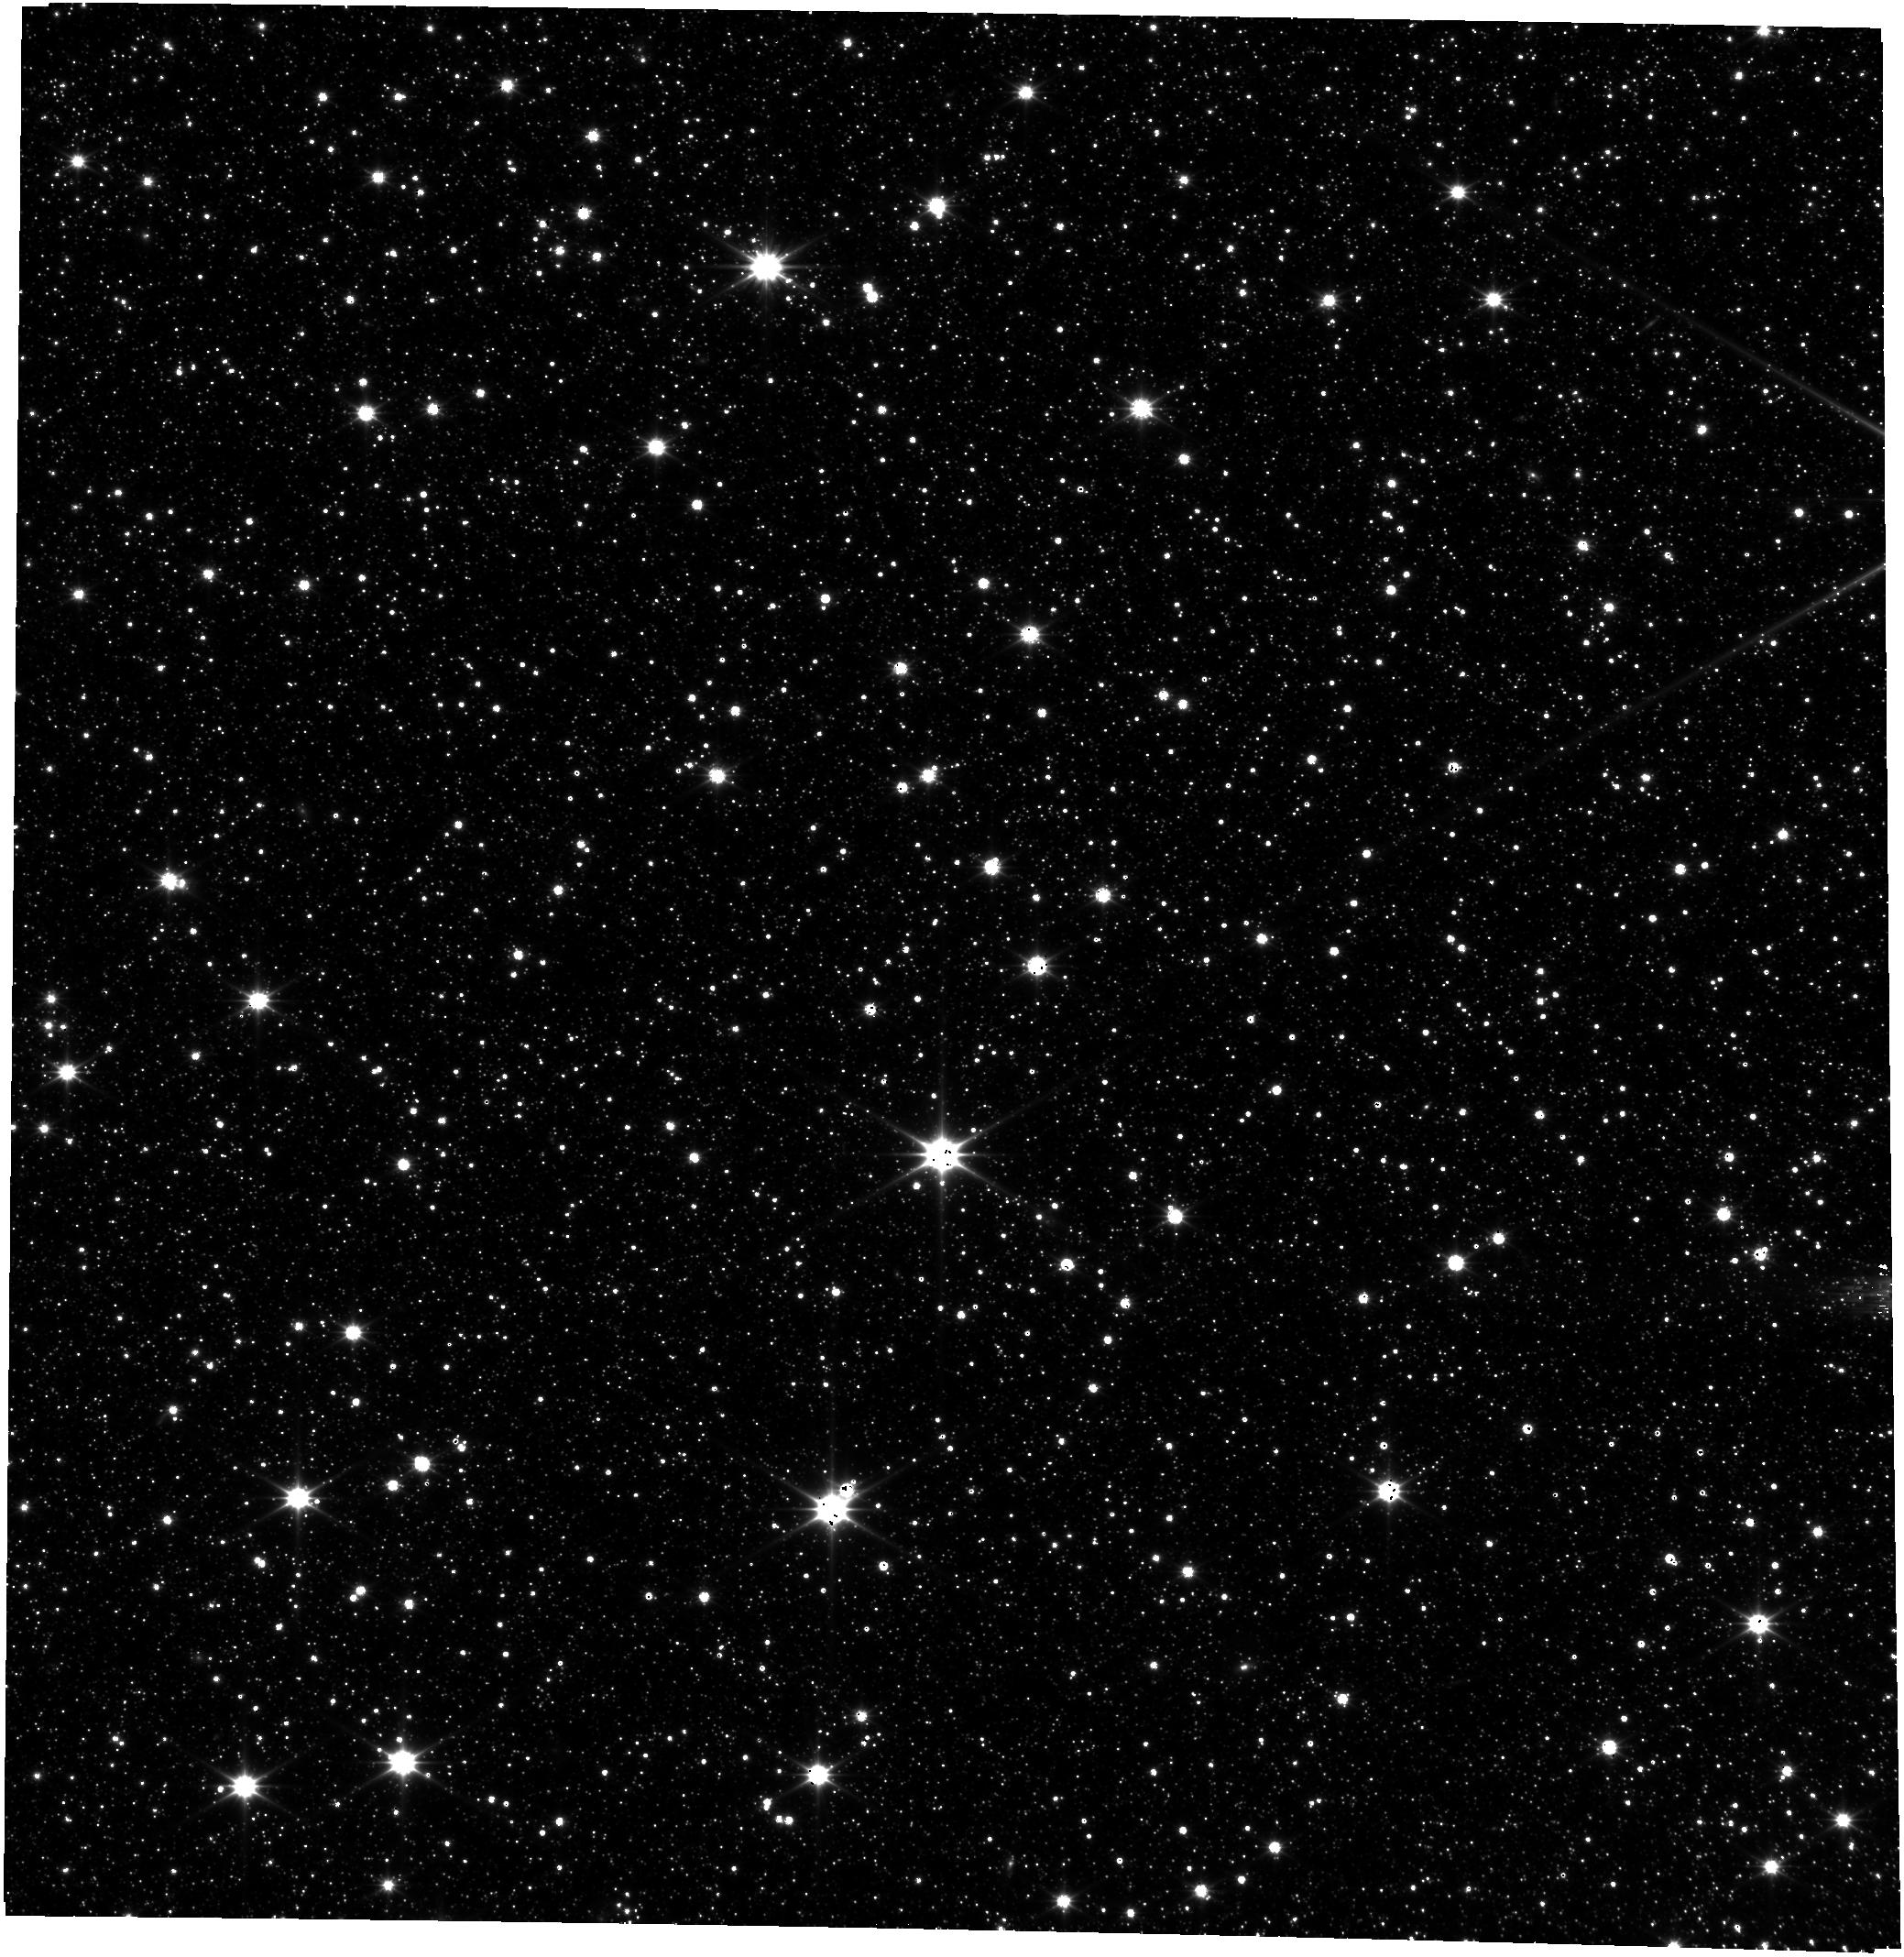
Target: HD-37122
Instrument: FGS/FGS2
Filter: OPEN
Exposure: 26 min
Observation ID: jw01029-o003_t009_fgs_clear

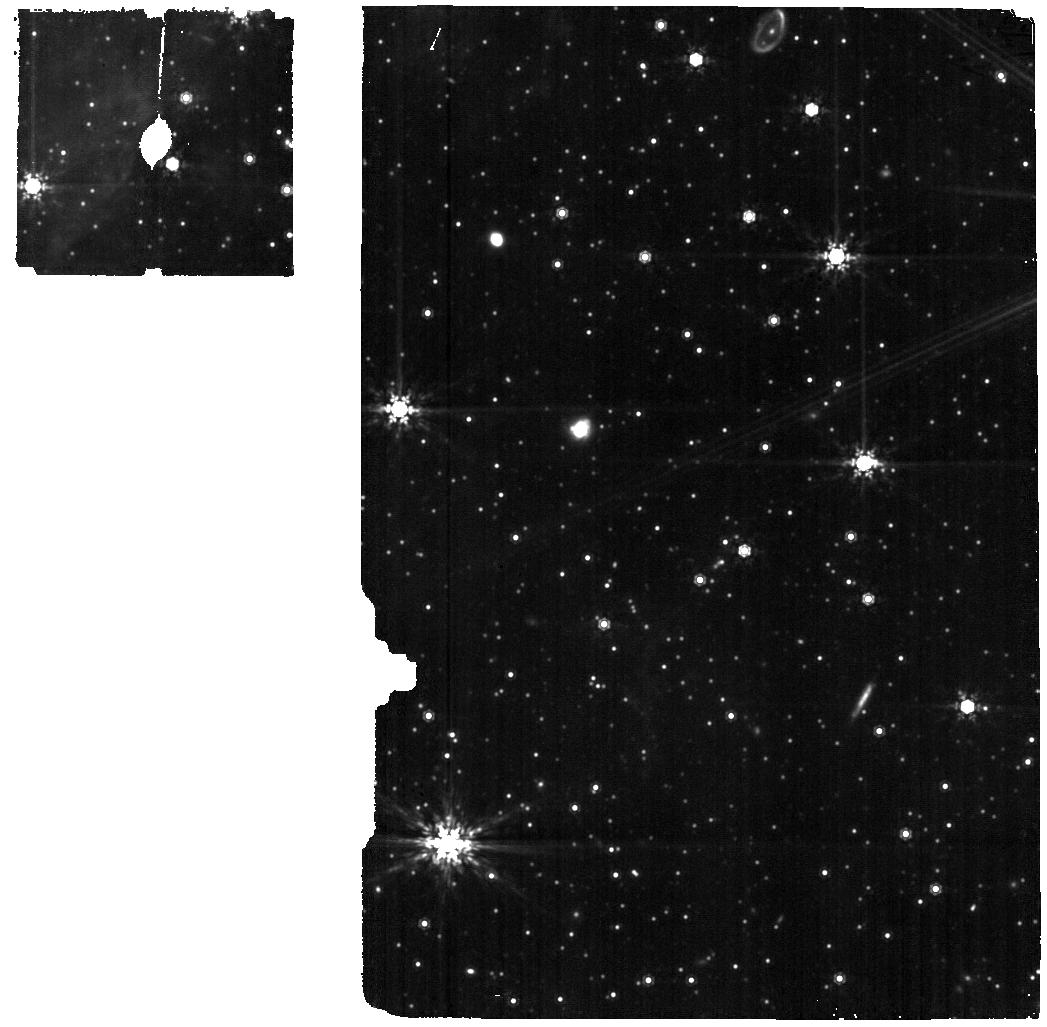
Target: LMC-B-ST
Instrument: MIRI
Filter: F1000W
Exposure: 19 min
Observation ID: jw01029-o005_t003_miri_f1000w

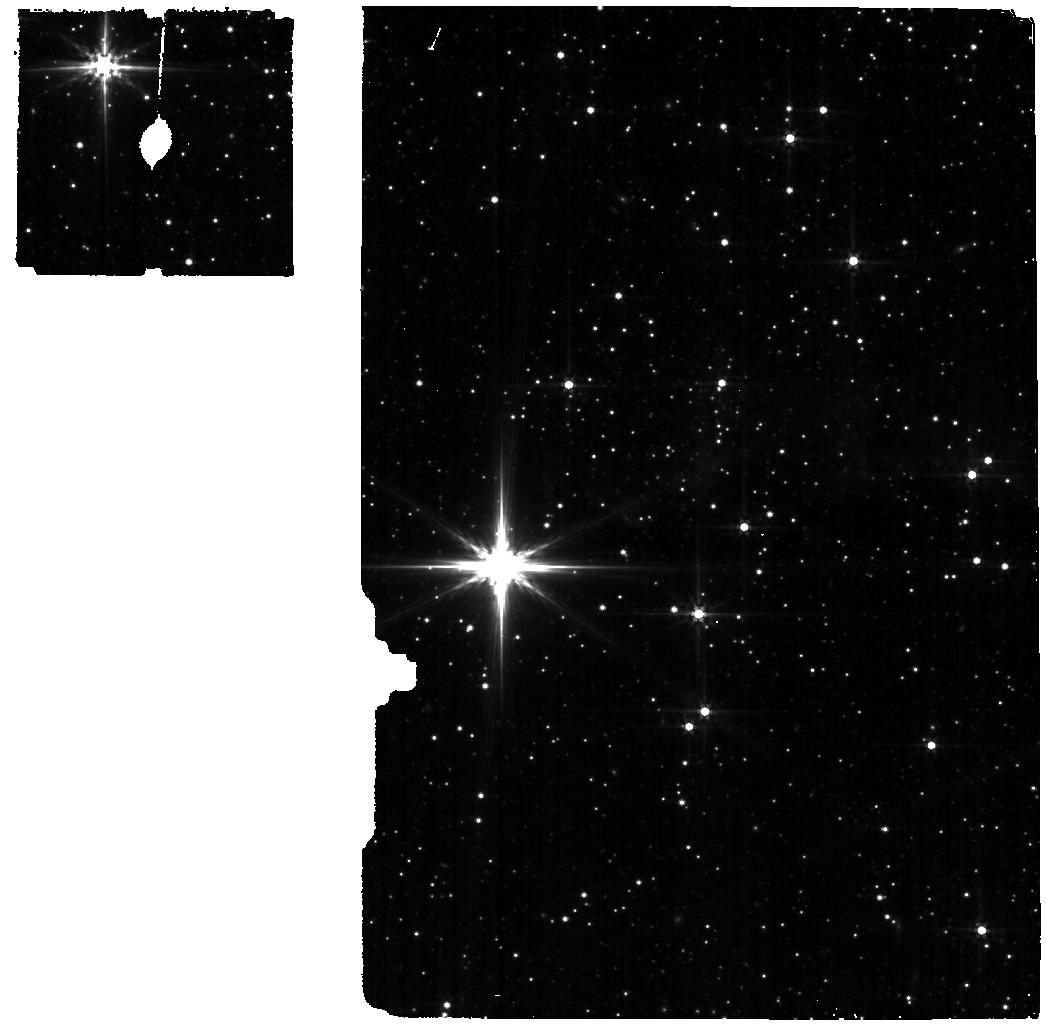
Target: LMC-M-ST
Instrument: MIRI
Filter: F560W
Exposure: 19 min
Observation ID: jw01029-o004_t005_miri_f560w

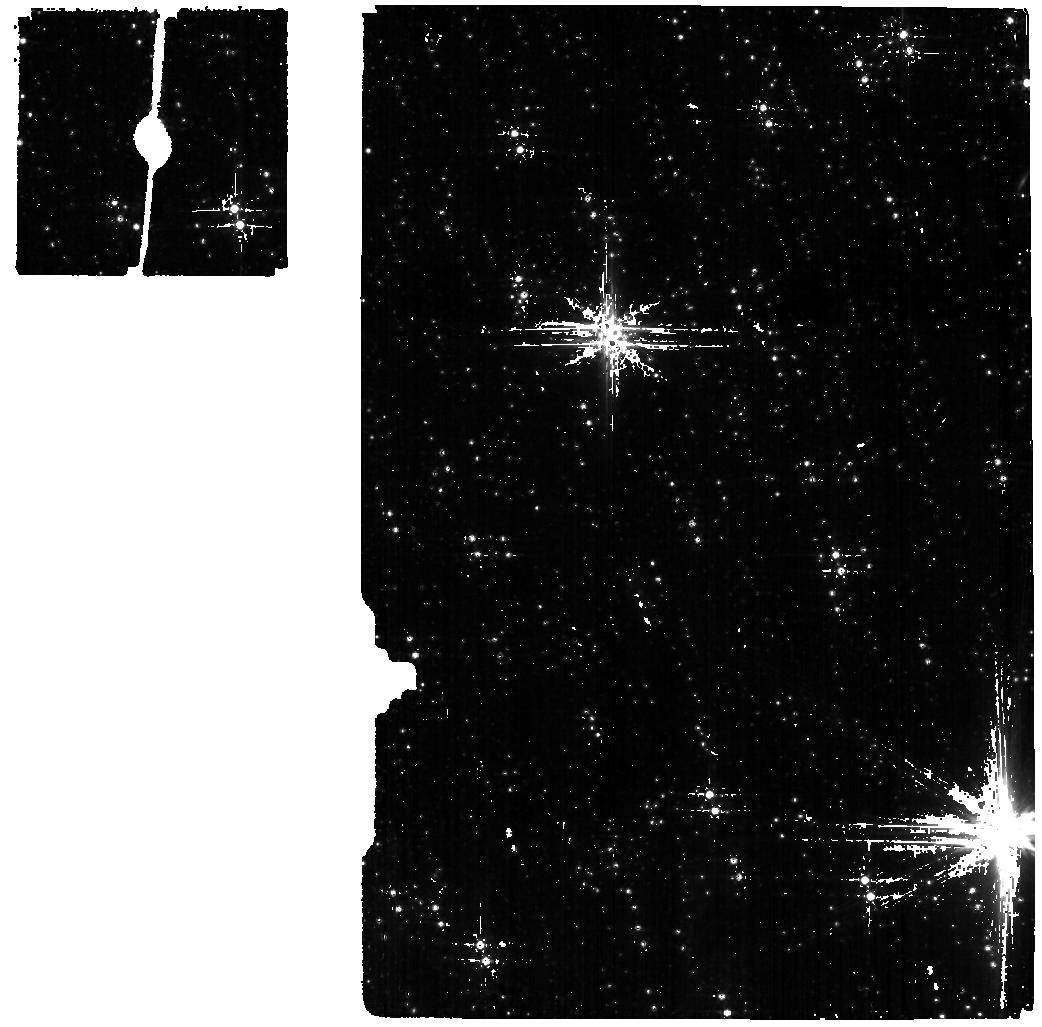
Target: LMC-F-ST
Instrument: MIRI
Filter: F560W
Exposure: 19 min
Observation ID: jw01029-o010_t007_miri_f560w

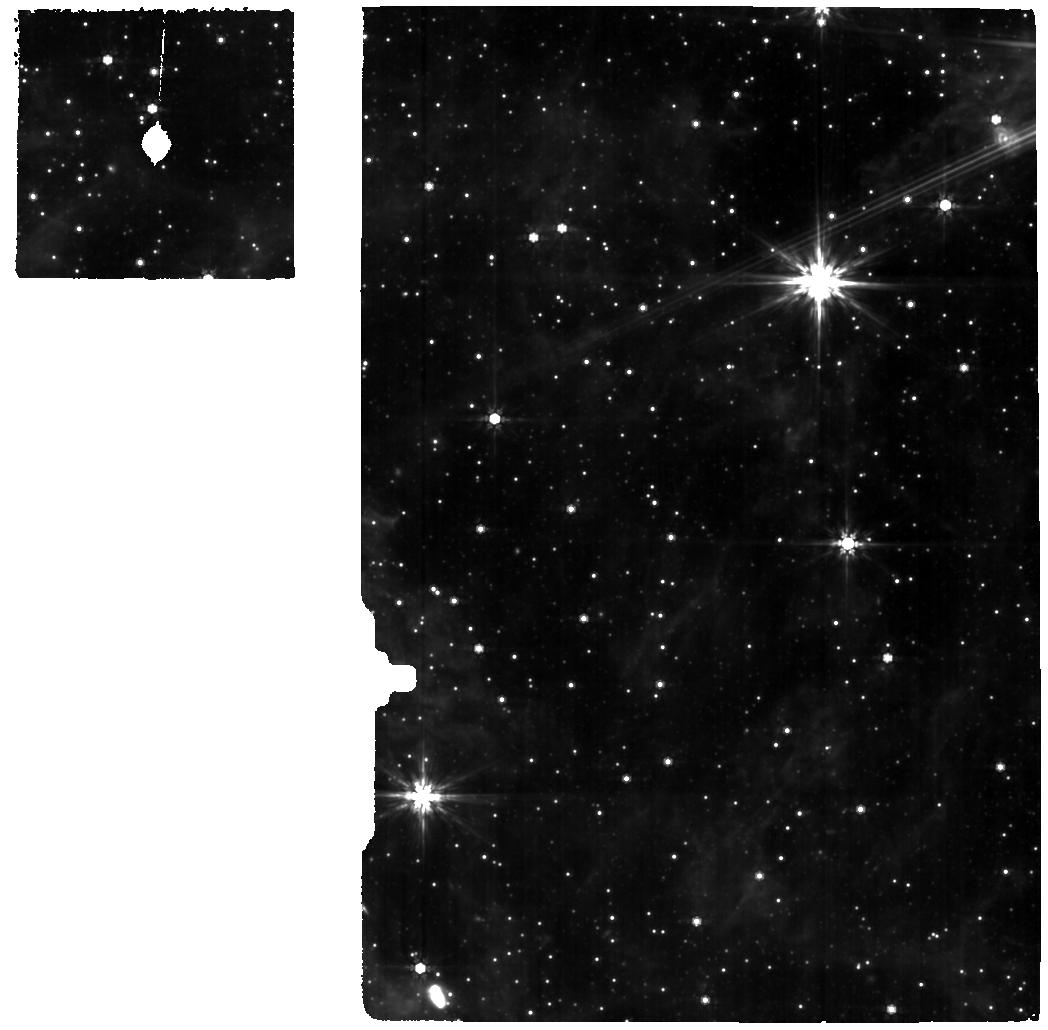
Target: HD-37122
Instrument: MIRI
Filter: F770W
Exposure: 38 min
Observation ID: jw01029-o001_t009_miri_f770w

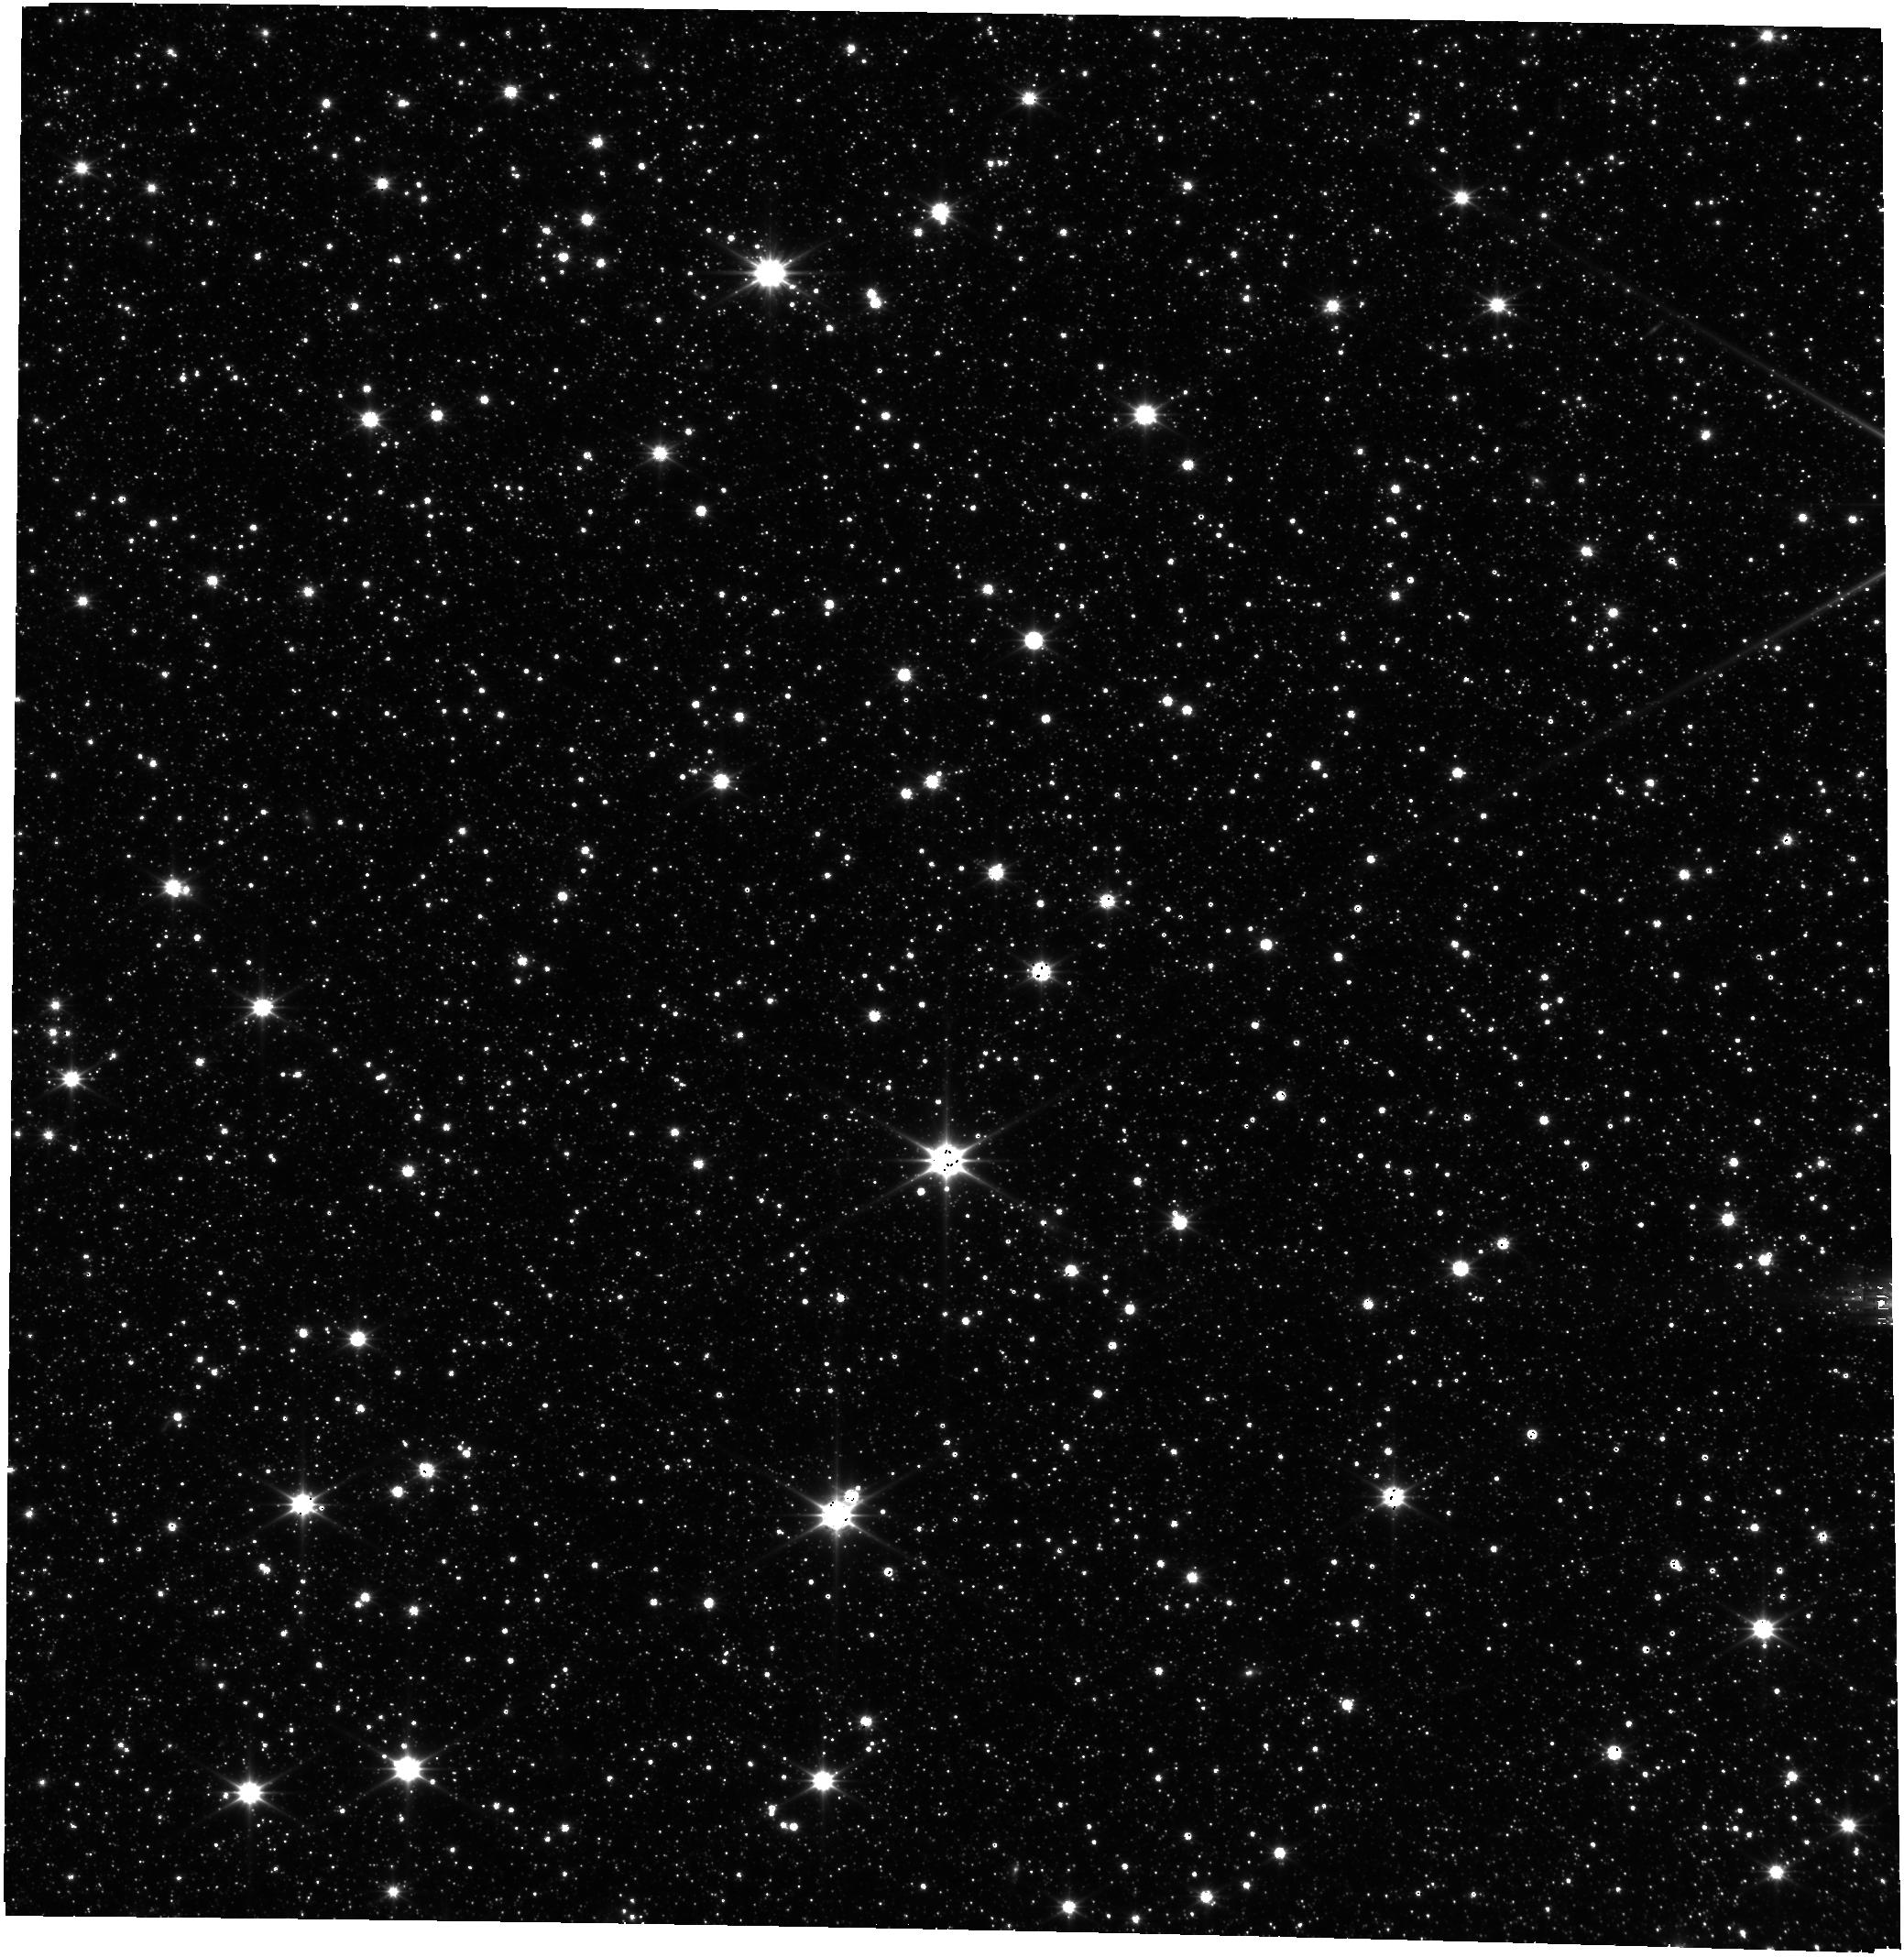
Target: HD-37122
Instrument: FGS/FGS2
Filter: OPEN
Exposure: 26 min
Observation ID: jw01029-o002_t009_fgs_clear

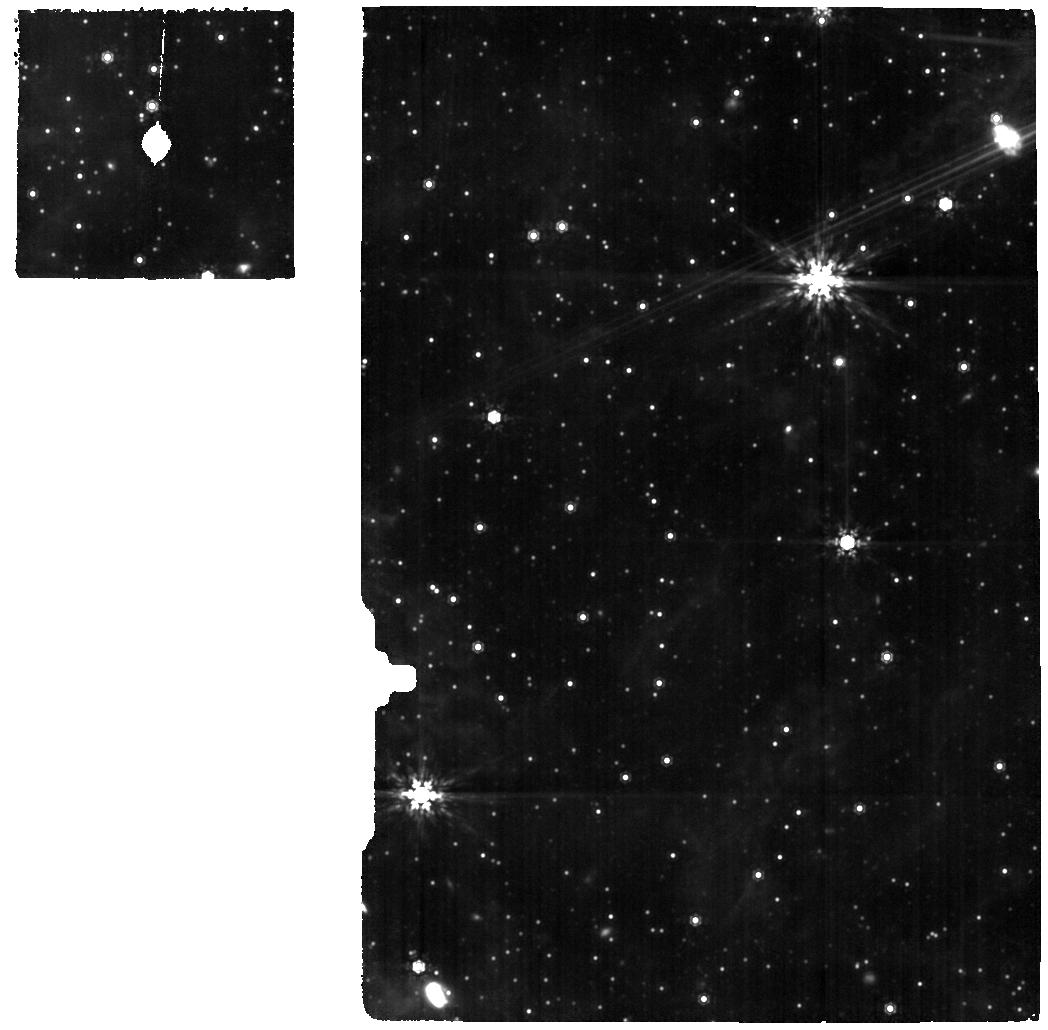
Target: HD-37122
Instrument: MIRI
Filter: F1000W
Exposure: 40 min
Observation ID: jw01029-o003_t009_miri_f1000w

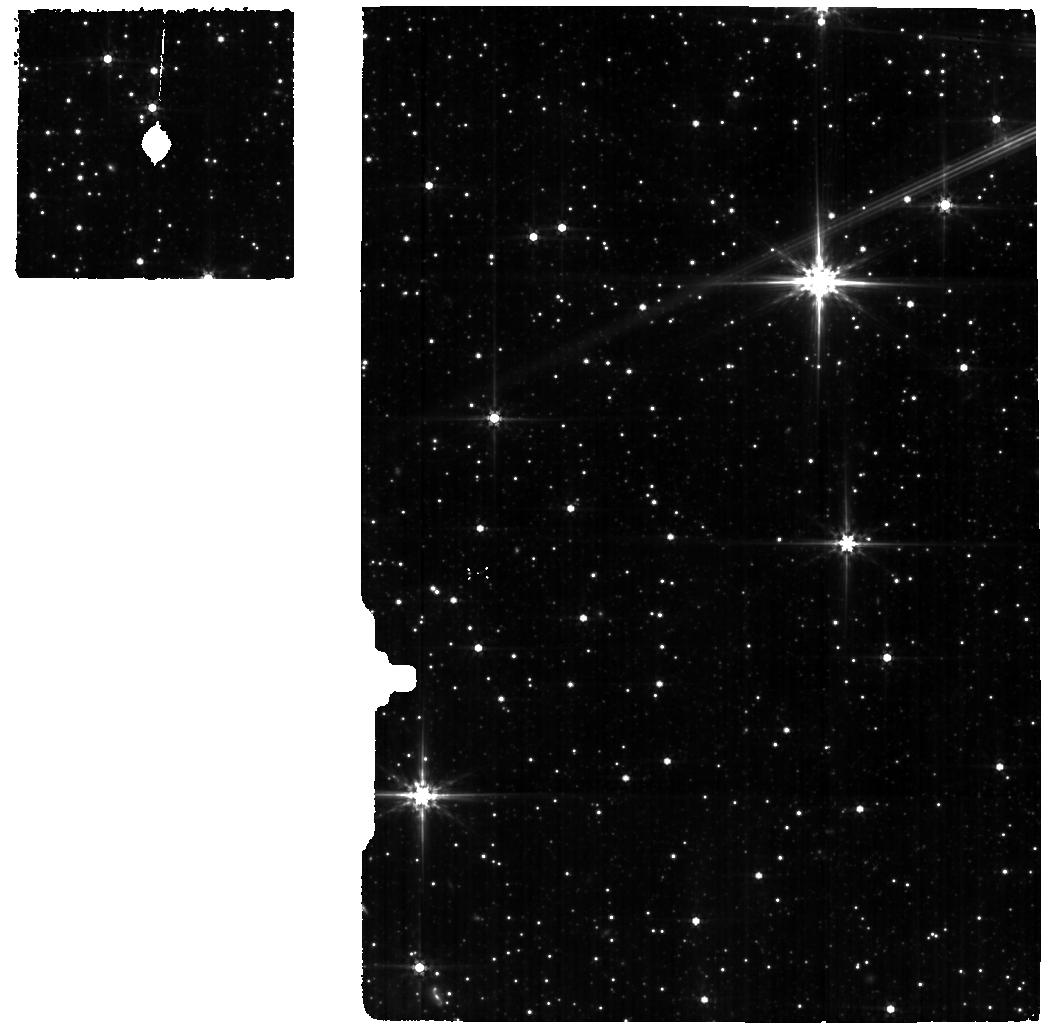
Target: HD-37122
Instrument: MIRI
Filter: F560W
Exposure: 38 min
Observation ID: jw01029-o002_t009_miri_f560w

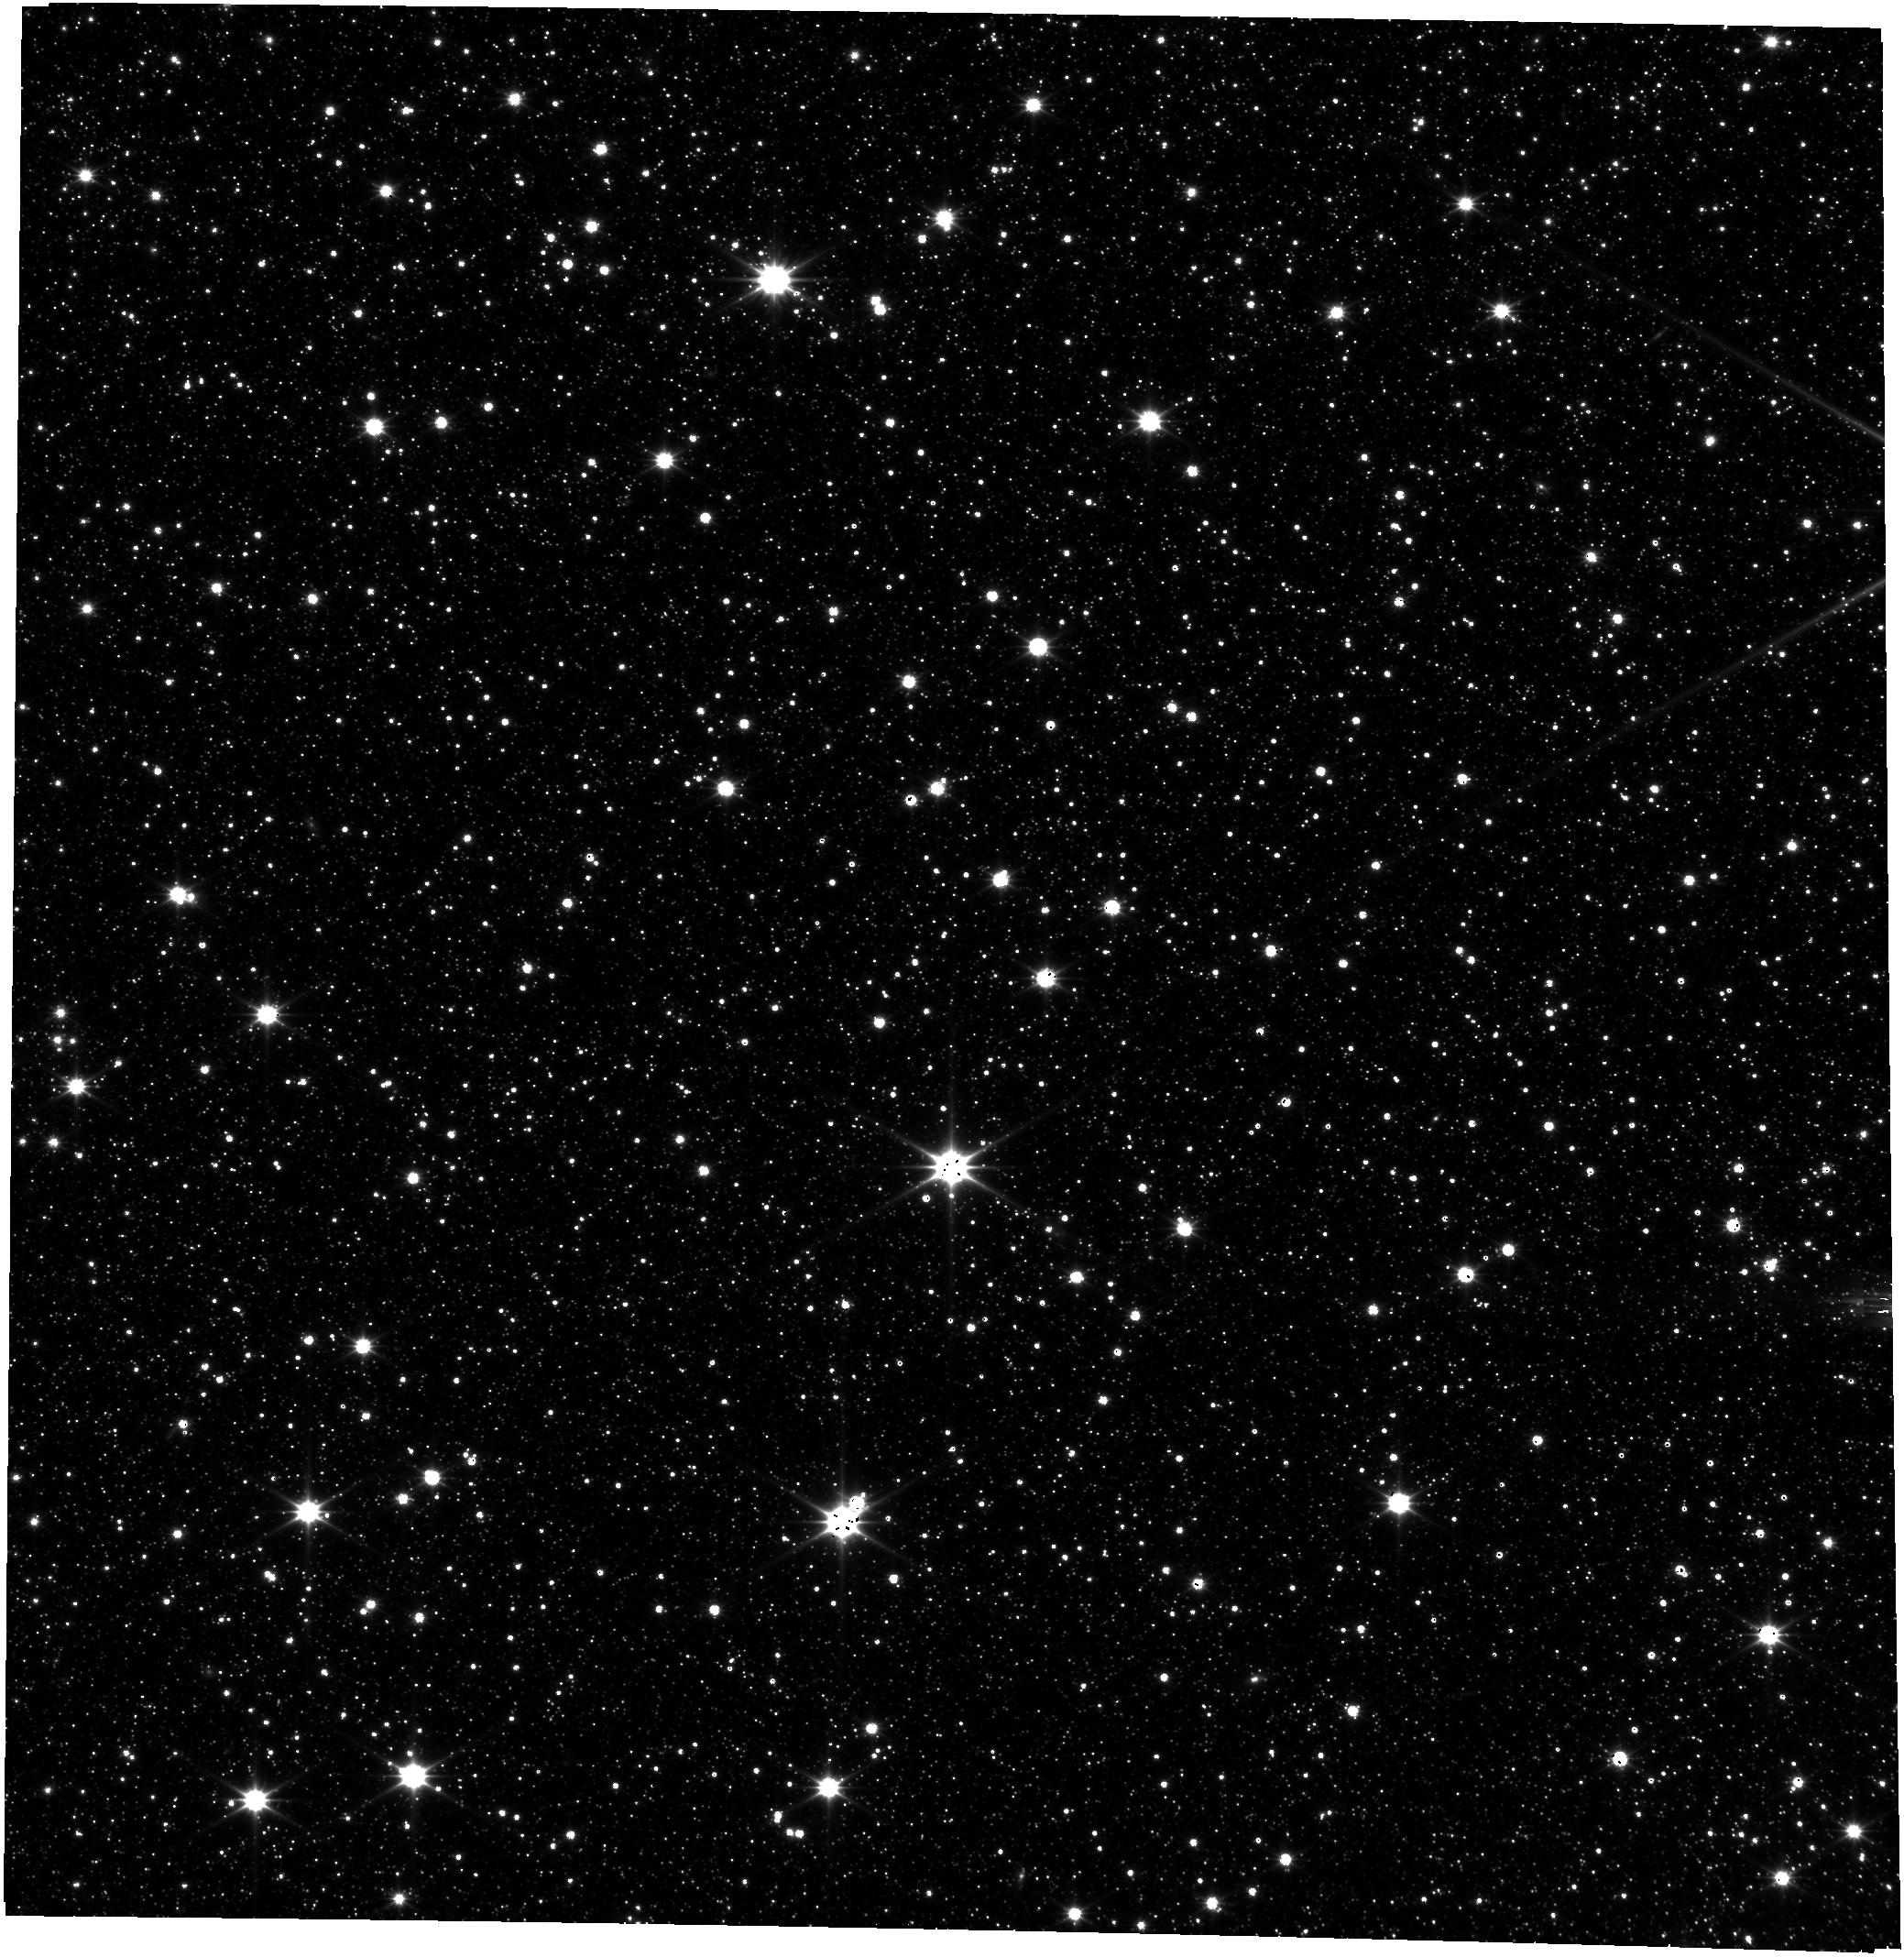
Target: HD-37122
Instrument: FGS/FGS2
Filter: OPEN
Exposure: 26 min
Observation ID: jw01029-o001_t009_fgs_clear

MIRI Target Acquisition Verification (PI: Glasse, Alistair)

The target acquisition (TA) procedures for the MRS and LRS are tested on point sources at the low and high flux limits defined for TA in the MIRI Operations Concept (OCD). By choosing targets in the JWST astrometric field, we also intend using these measurements as a check of the FGS-MRS transforms derived in OTE-34 (WF - SIAF Update (MIRI, FGS) and MIRI-007 (MIRI plate scale and distortion).